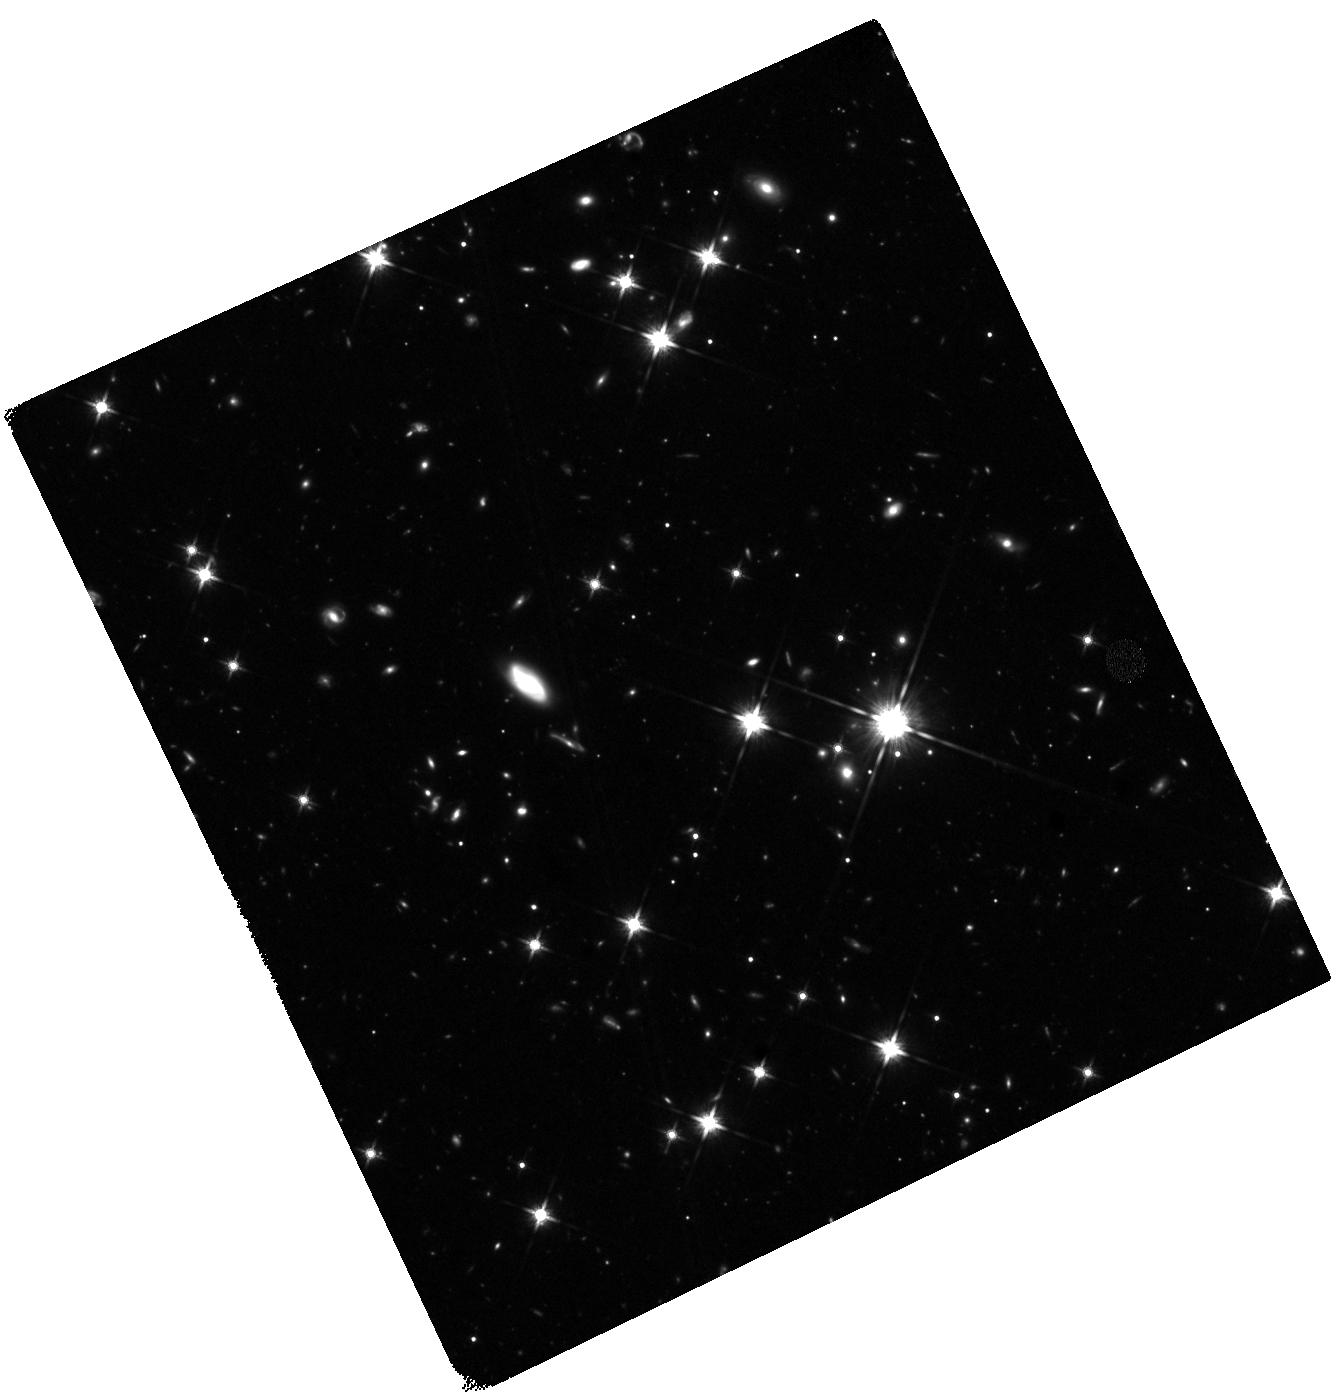
Target: GRB210905A
Instrument: WFC3/IR
Filter: F140W
Exposure: 1.3 h
Observation ID: hst_16918_02_wfc3_ir_f140w_ieu702

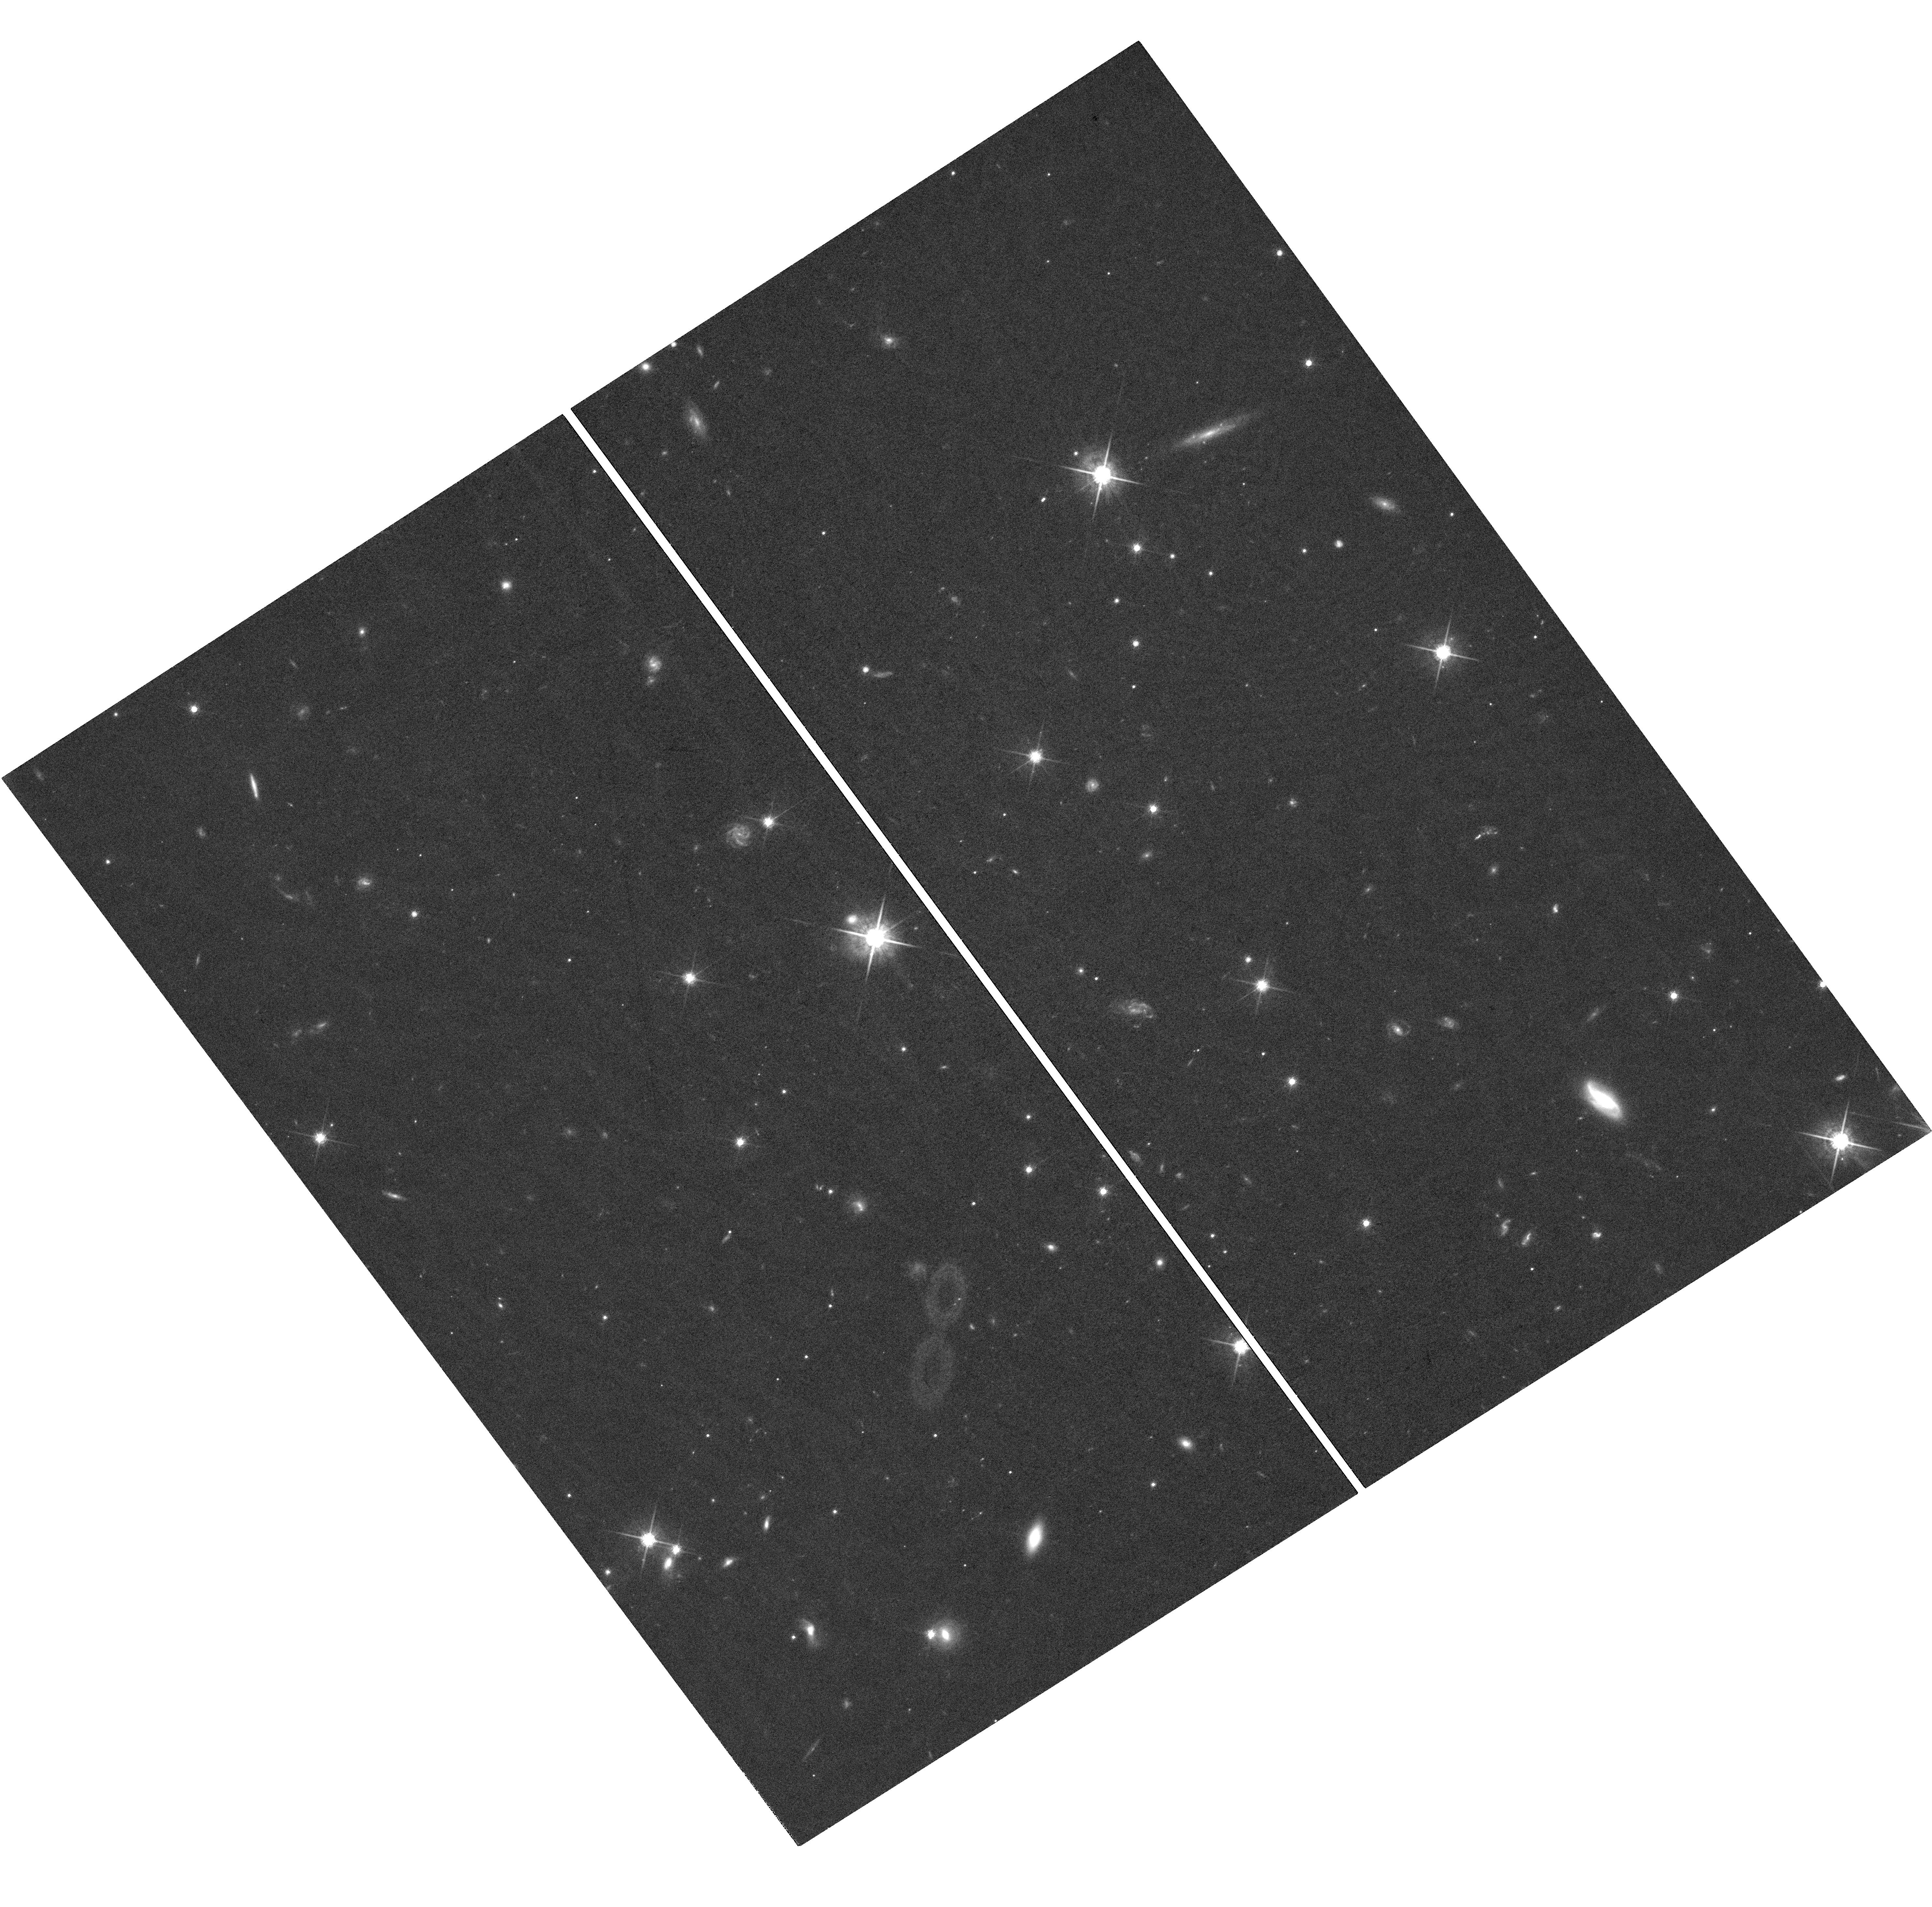
Target: GRB210905A
Instrument: WFC3/UVIS
Filter: F775W
Exposure: 1.4 h
Observation ID: hst_16918_03_wfc3_uvis_f775w_ieu703

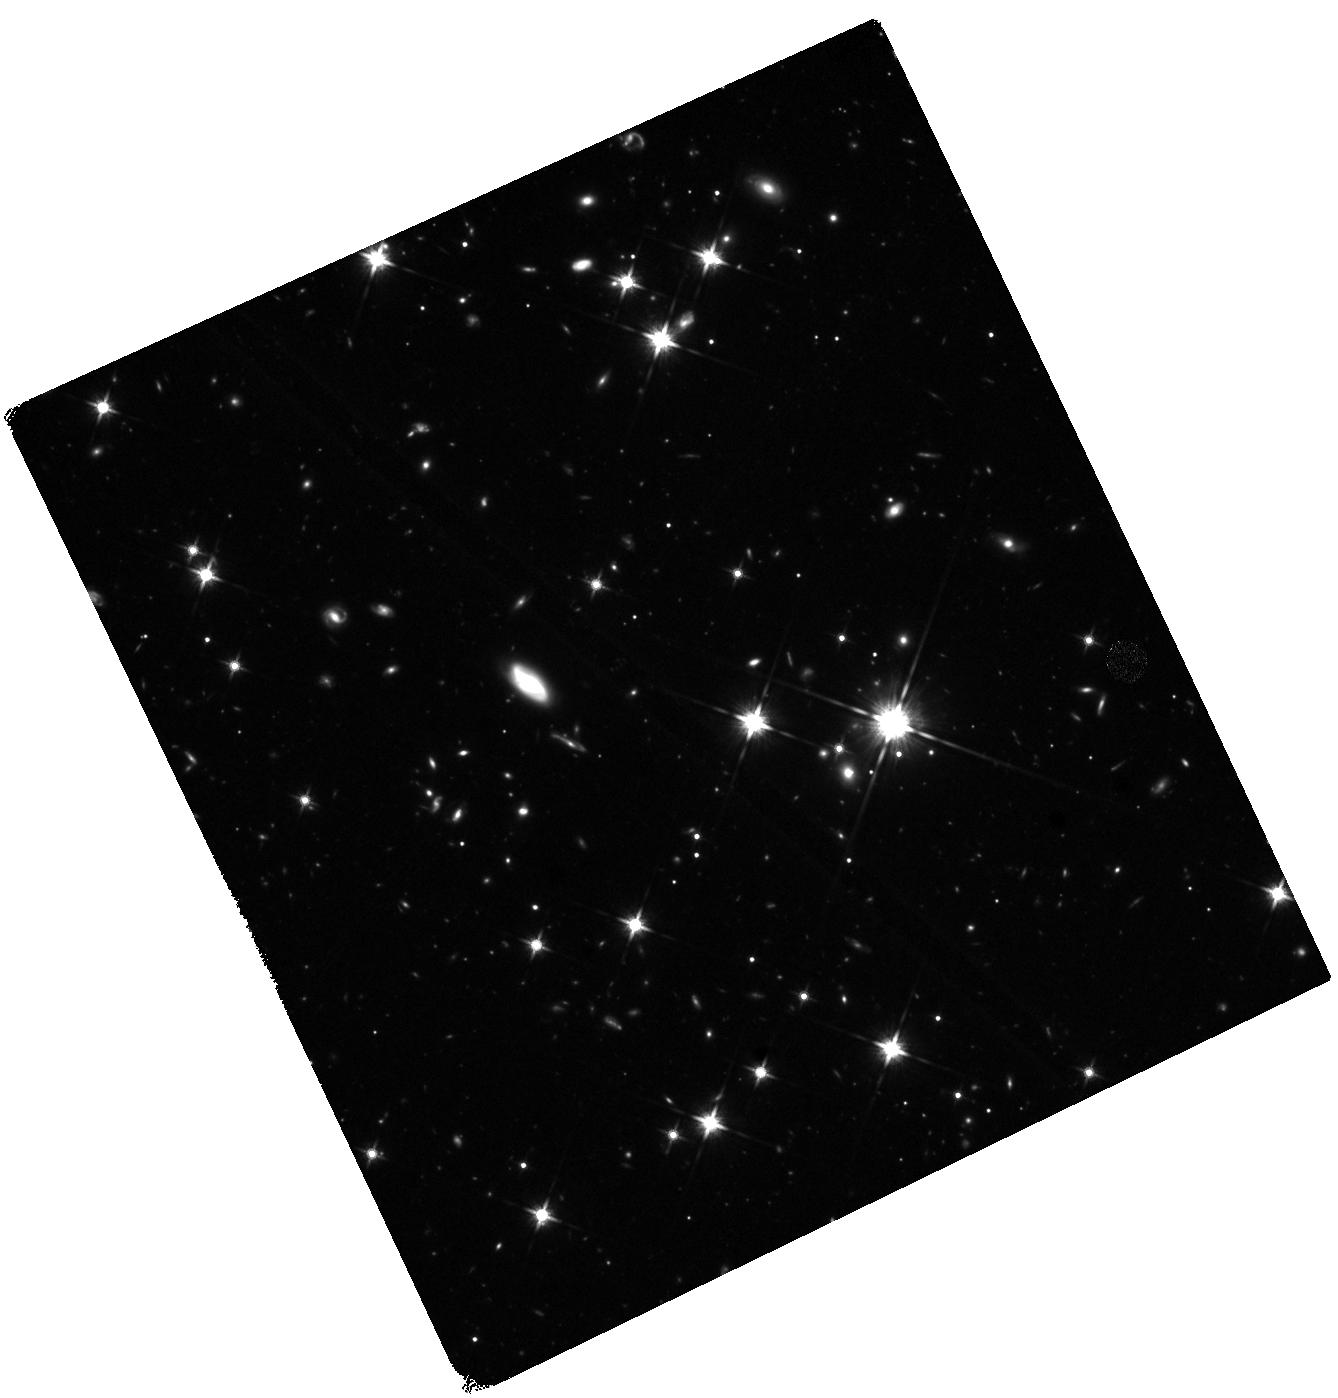
Target: GRB210905A
Instrument: WFC3/IR
Filter: F140W
Exposure: 1.3 h
Observation ID: hst_16918_01_wfc3_ir_f140w_ieu701

The afterglow and host of GRB 210905A at z=6.3 (PI: Tanvir, Nial Rahil)

The recently discovered GRB 210905A is the highest redshift GRB for which an early, high-S/N, mid-high resolution afterglow spectrum has been obtained. In addition to providing the redshift, this spectrum exhibits numerous metal lines and a complex velocity structure spanning ~360 km/s, and blueshifted by ~1000 km/s from a tentative Ly-a emission line. Modelling of the Lyman-alpha damping wing reveals the host column density, and puts constraints on the neutral fraction of the surrounding intergalactic medium. Analysis of the abundances gives an average metallicity Z~Zsol/20. In addition, the afterglow of this GRB started bright and has declined slowly, implying a late jet break. This suggests a wide jet and hence a particularly high energy event, perhaps indicative of an unusual progenitor star. Here we seek HST WFC3/IR F140W imaging to obtain a final late-time point on the afterglow light curve to constrain any break, and an image after the afterglow has faded, to provide a subtraction template and characterisation of the host galaxy. This would make it the first galaxy at z>6 detected in emission for which detailed absorption line abundances for multiple species are available.